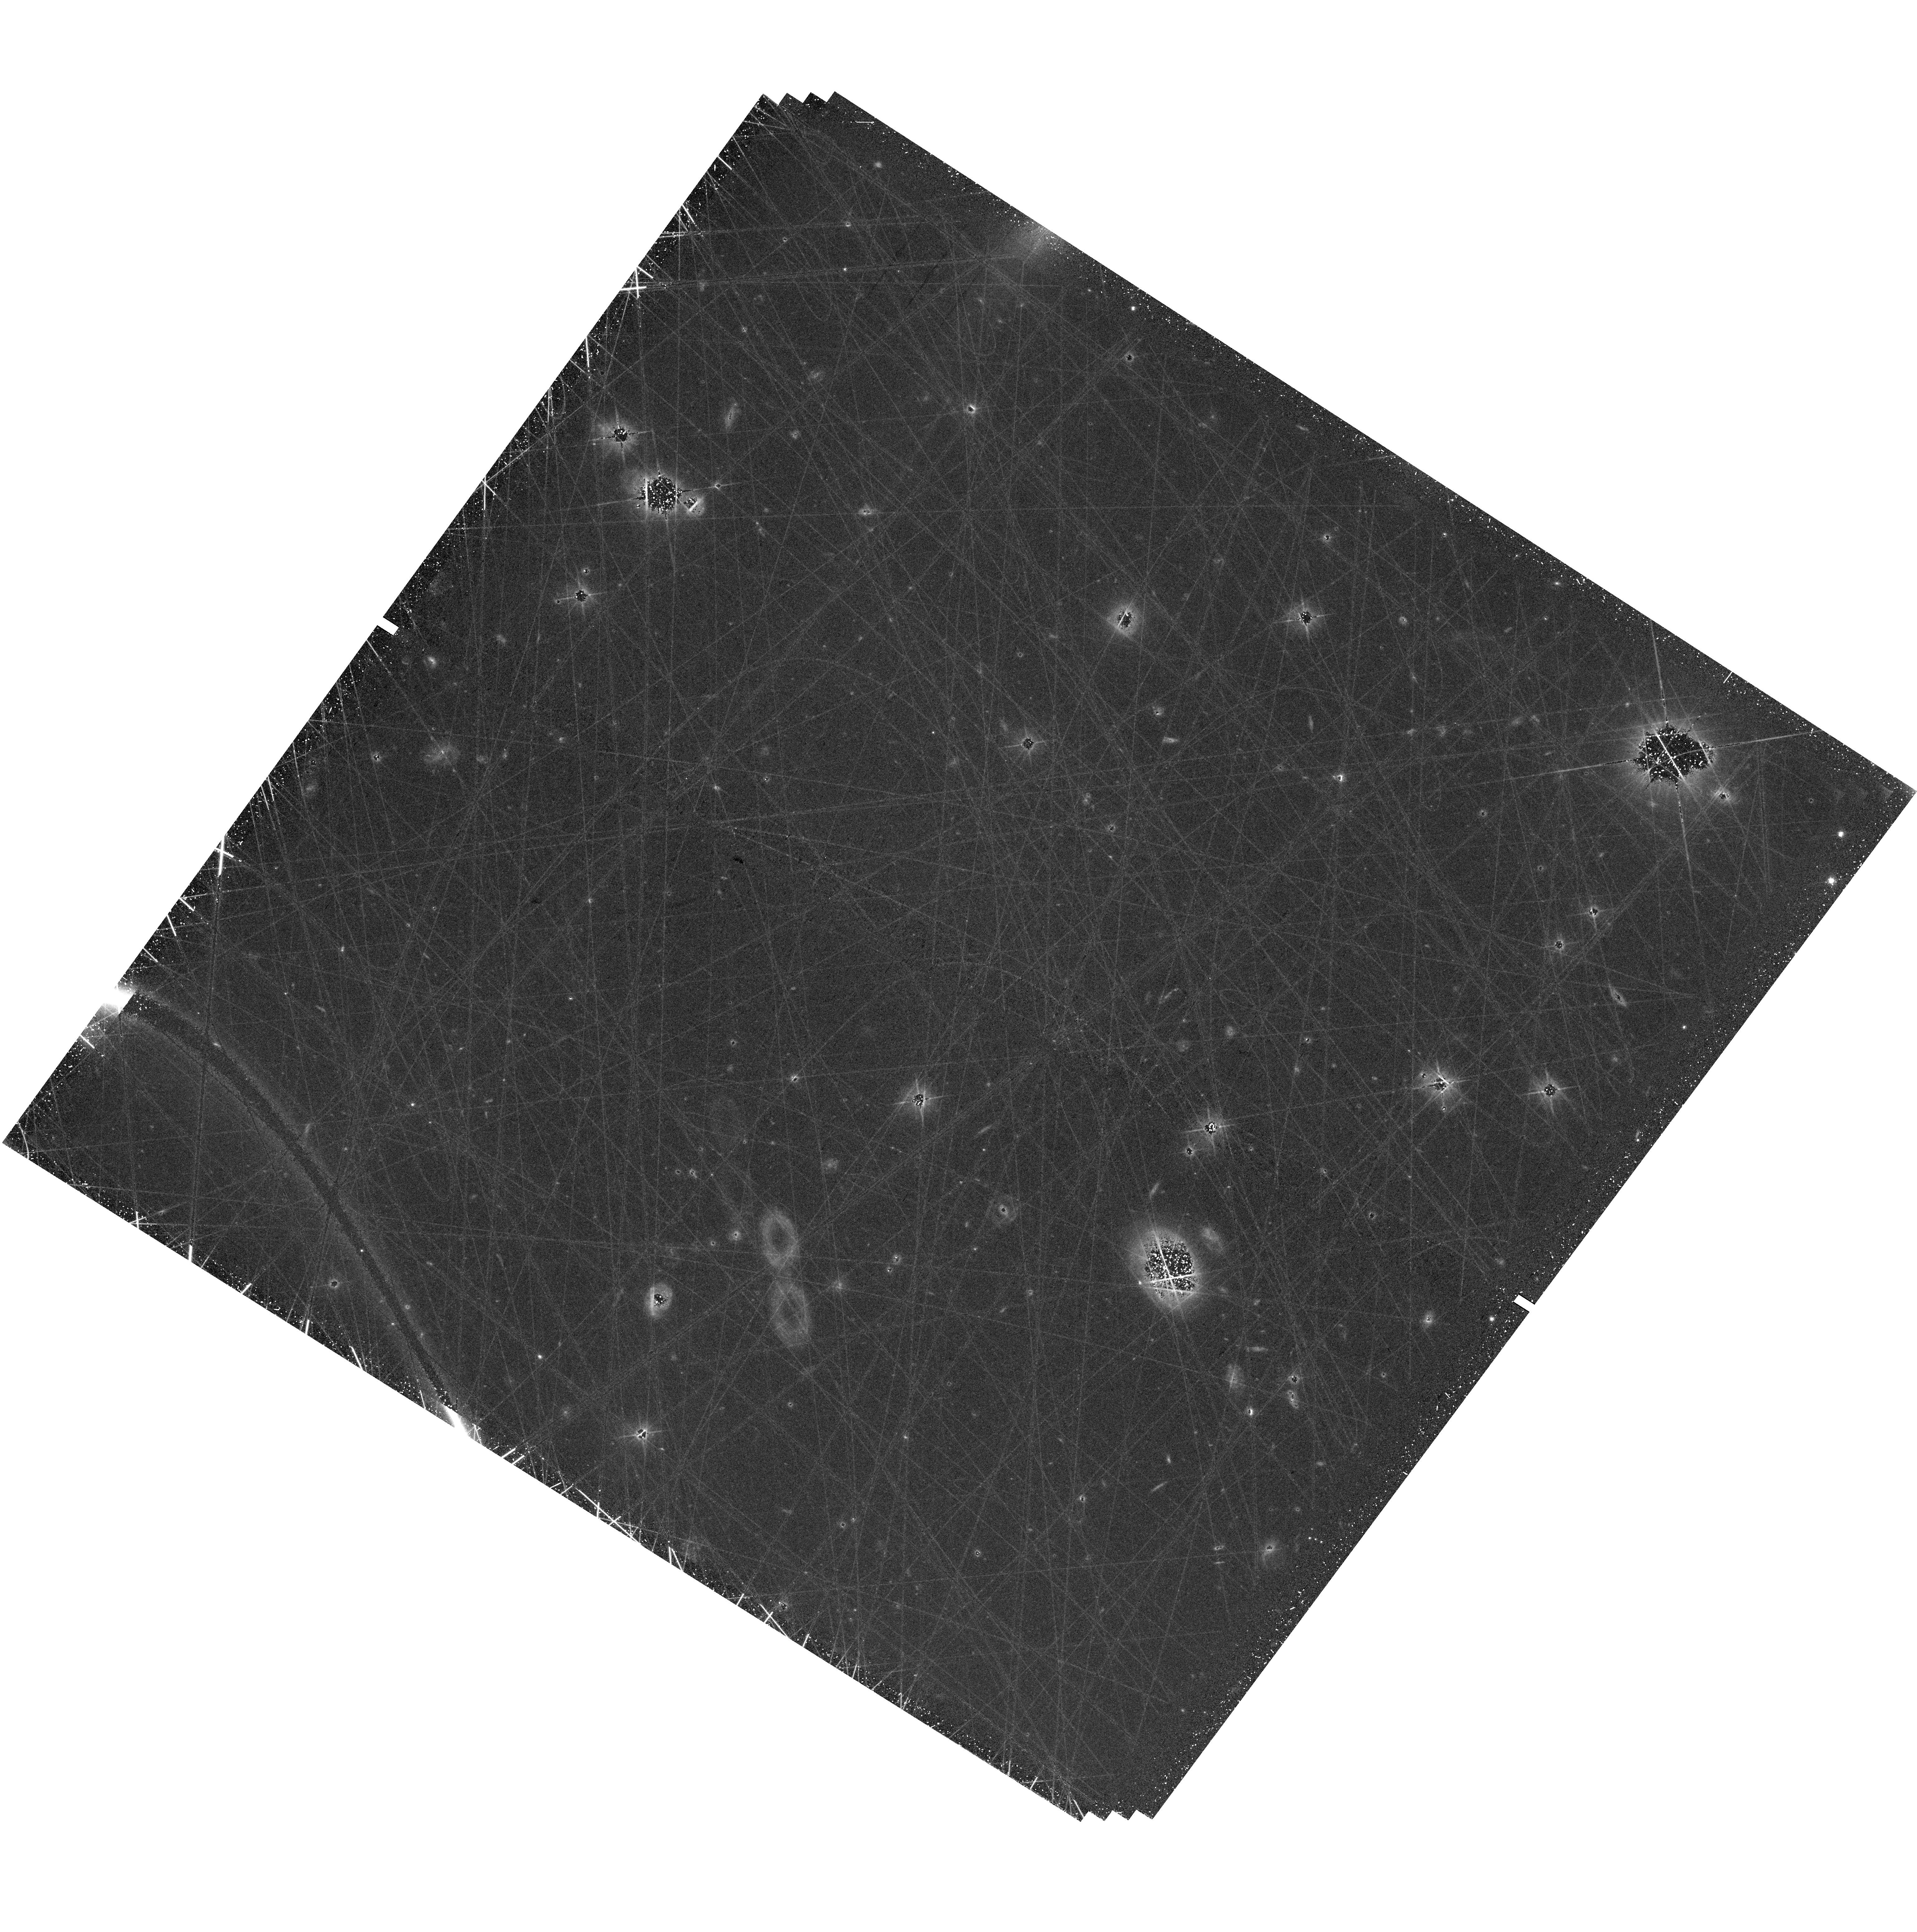
Target: field at RA 247.688°, Dec -0.903°. Instrument: WFC3/UVIS. Filter: F606W. Exposure: 1.3 h. Observation ID: hst_17787_02_wfc3_uvis_f606w_ifhe02

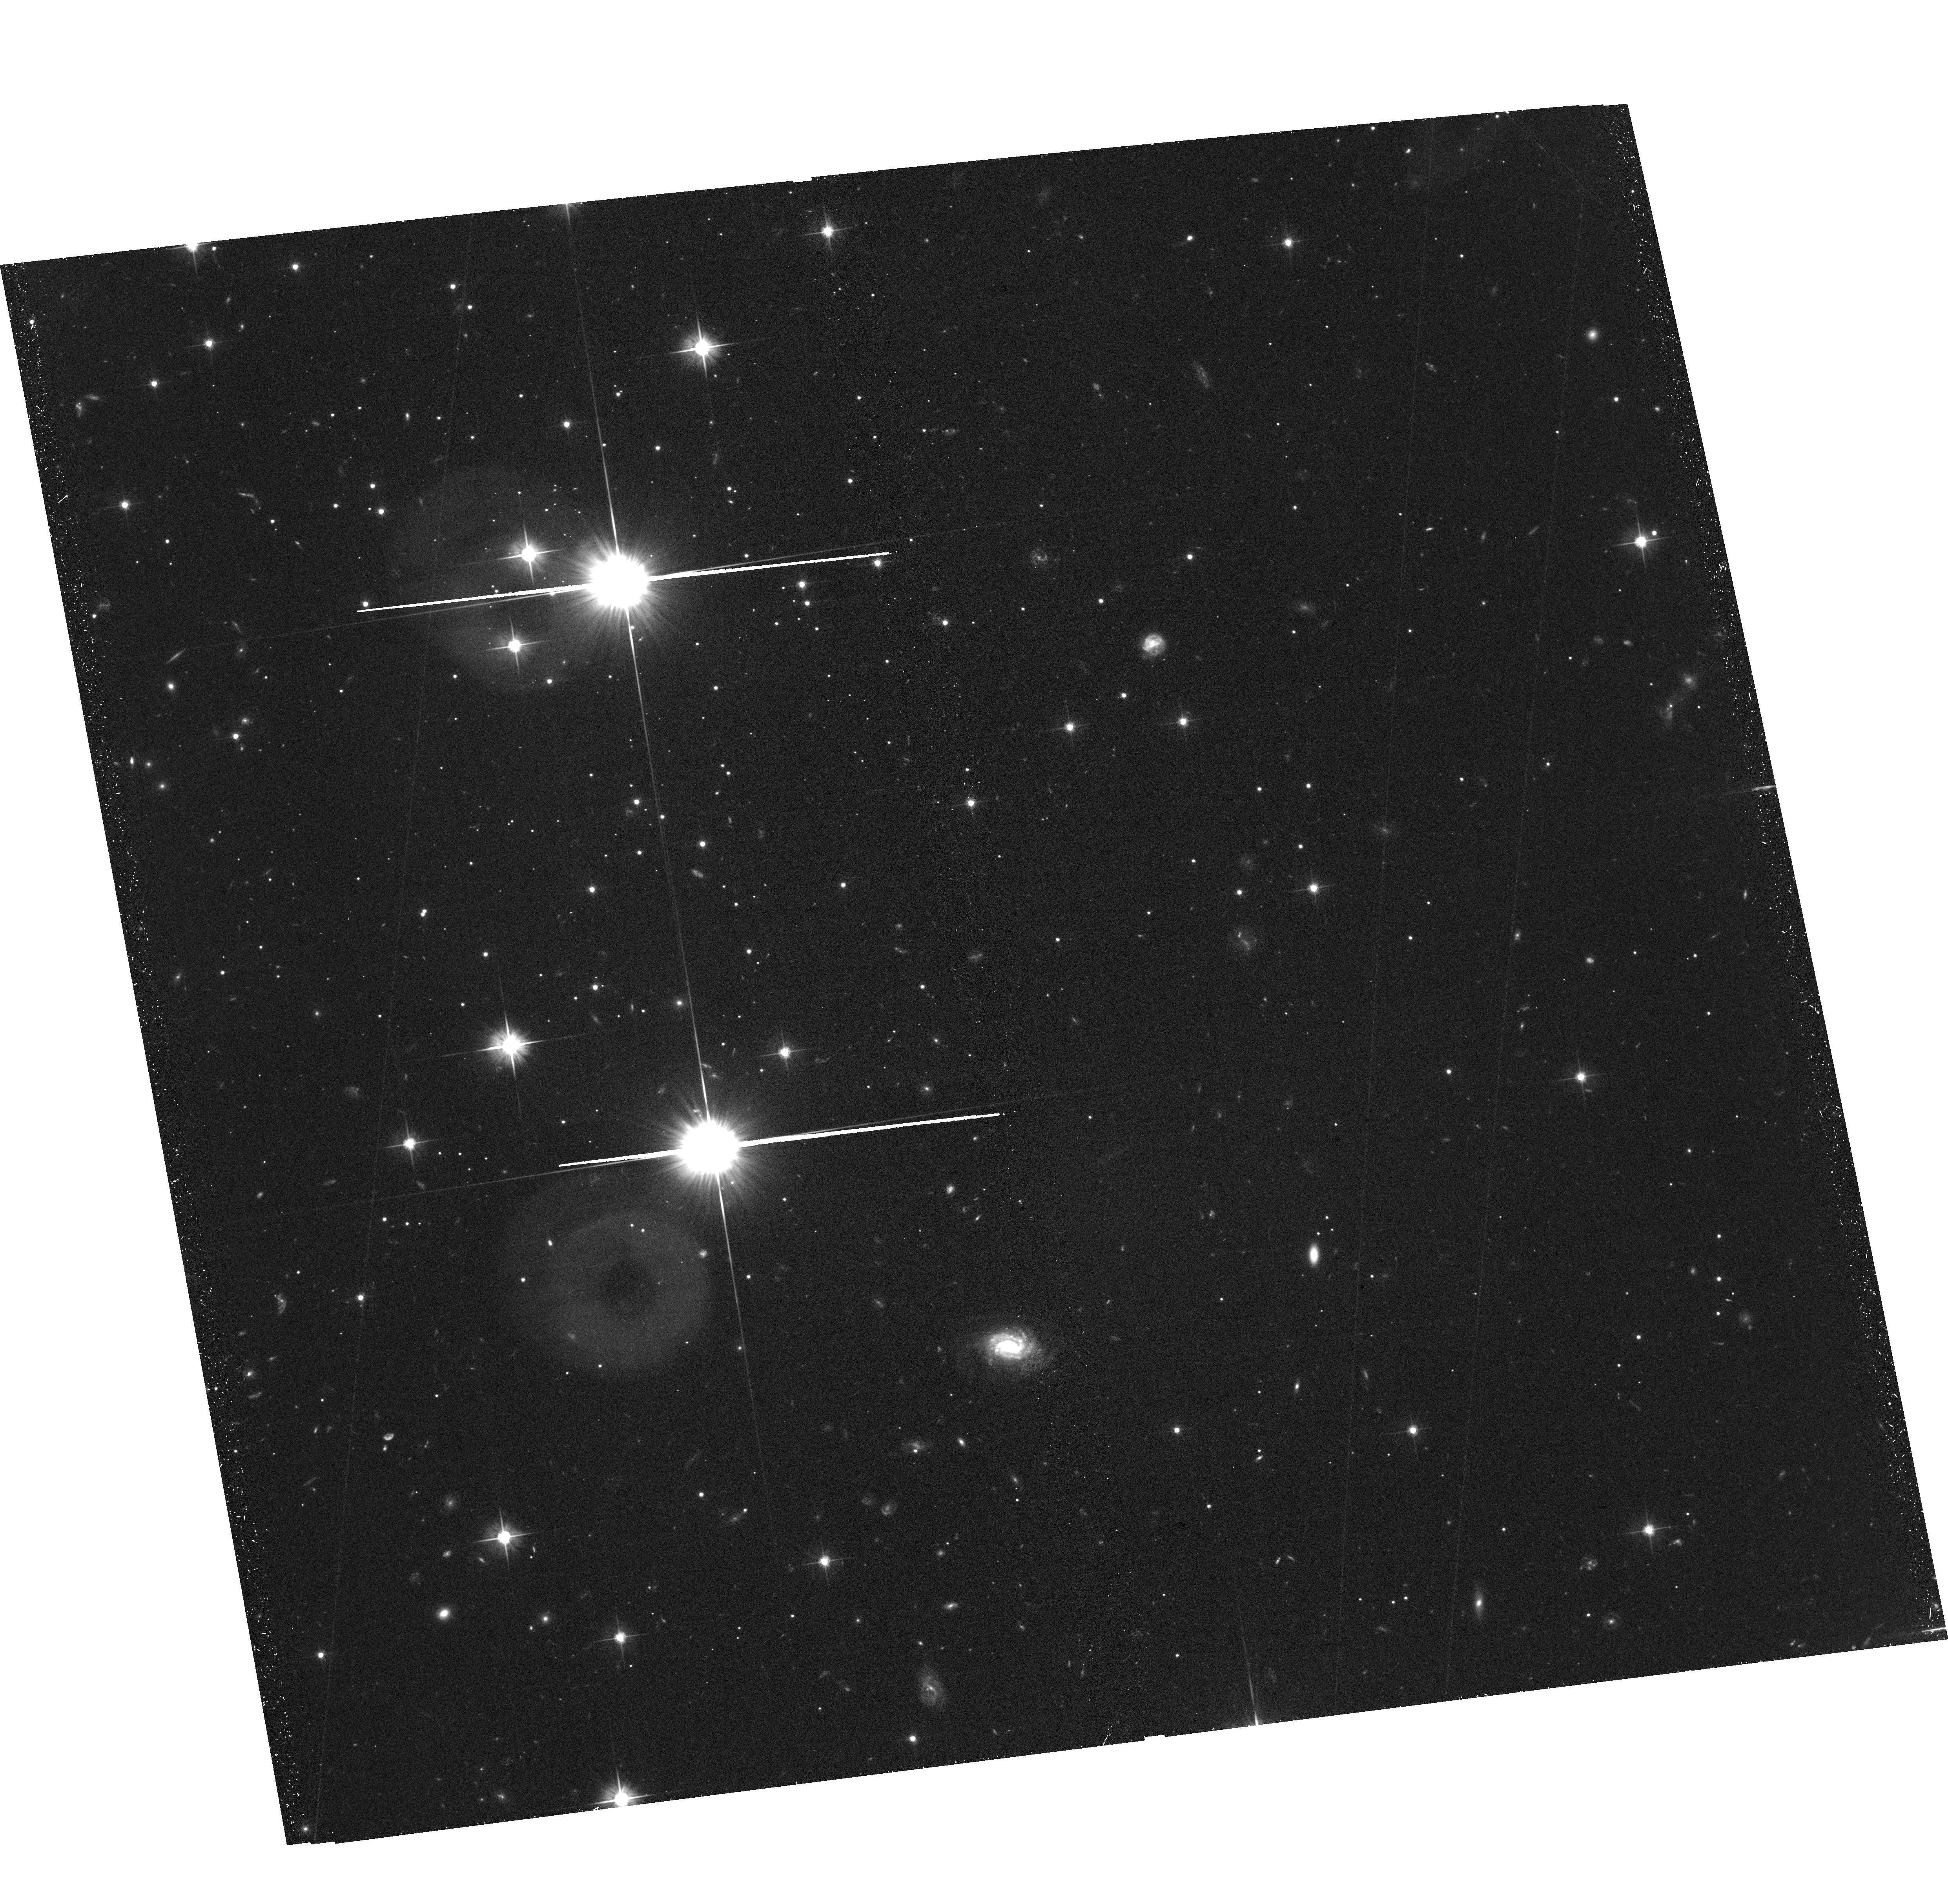
Target: DELVE1-SOUTHWEST. Instrument: ACS/WFC. Filter: F606W. Exposure: 57 min. Observation ID: hst_17787_03_acs_wfc_f606w_jfhe03

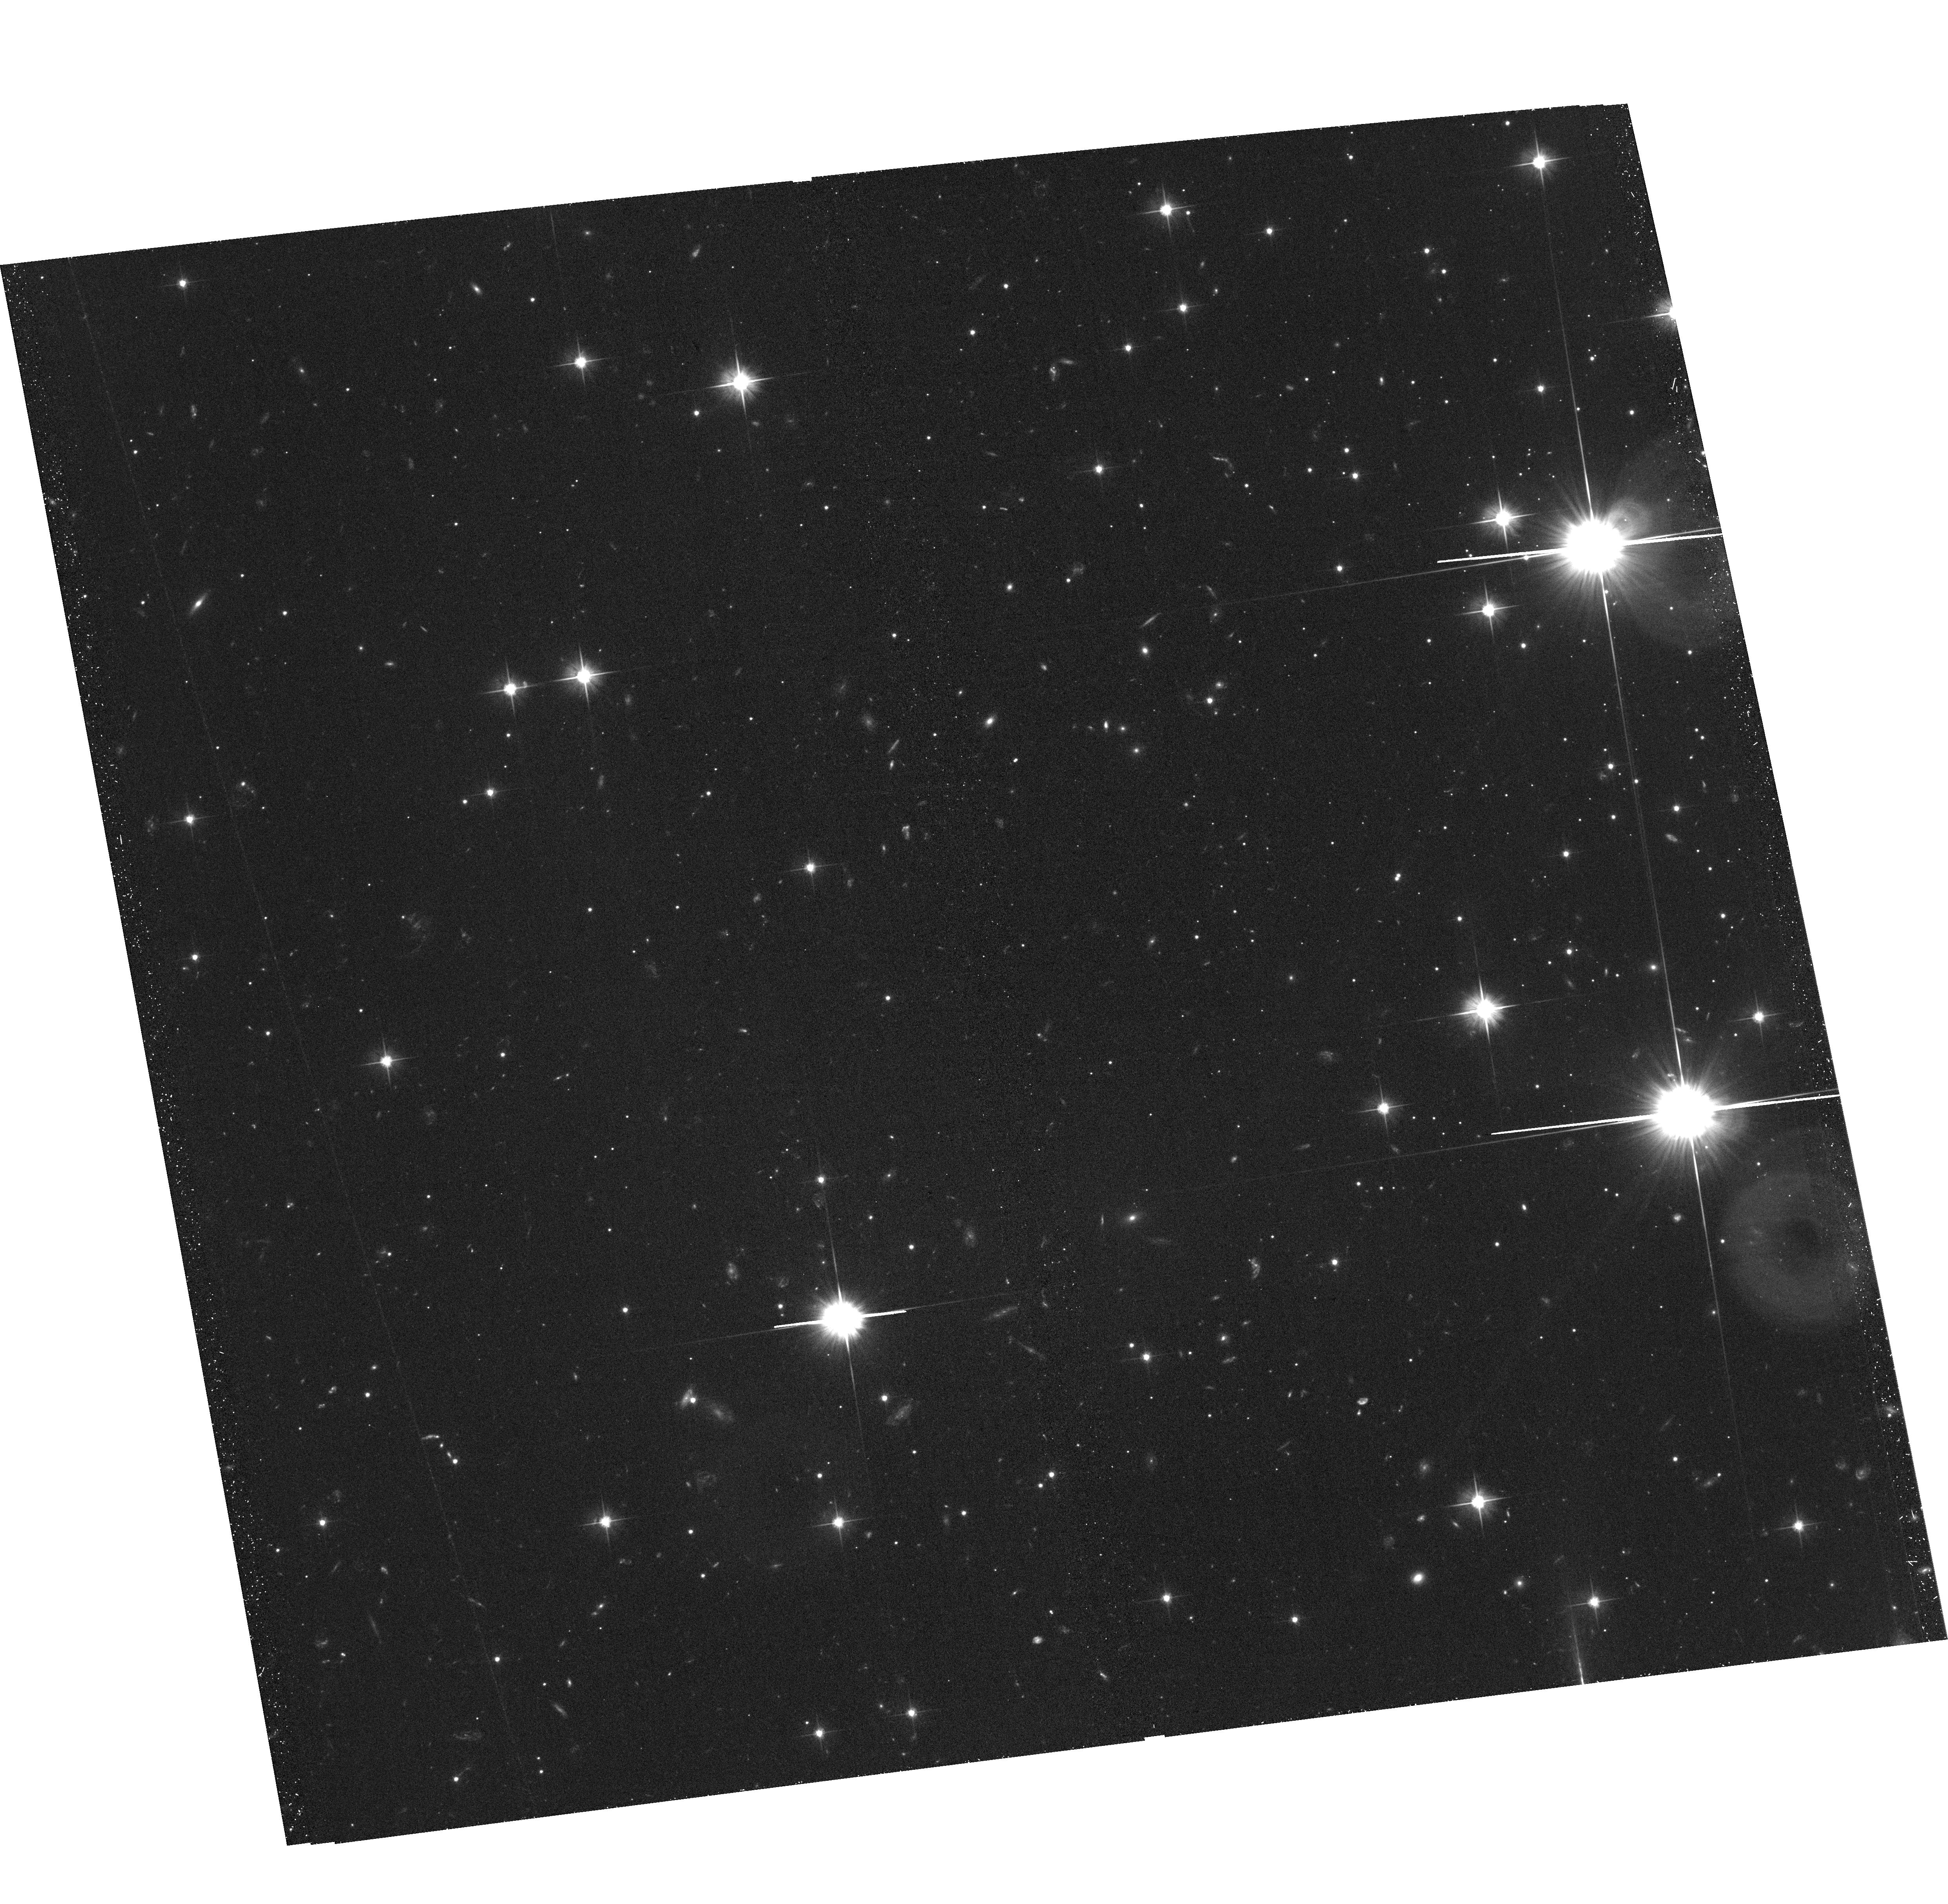
Target: DELVE1-SOUTHEAST. Instrument: ACS/WFC. Filter: F606W. Exposure: 57 min. Observation ID: hst_17787_02_acs_wfc_f606w_jfhe02

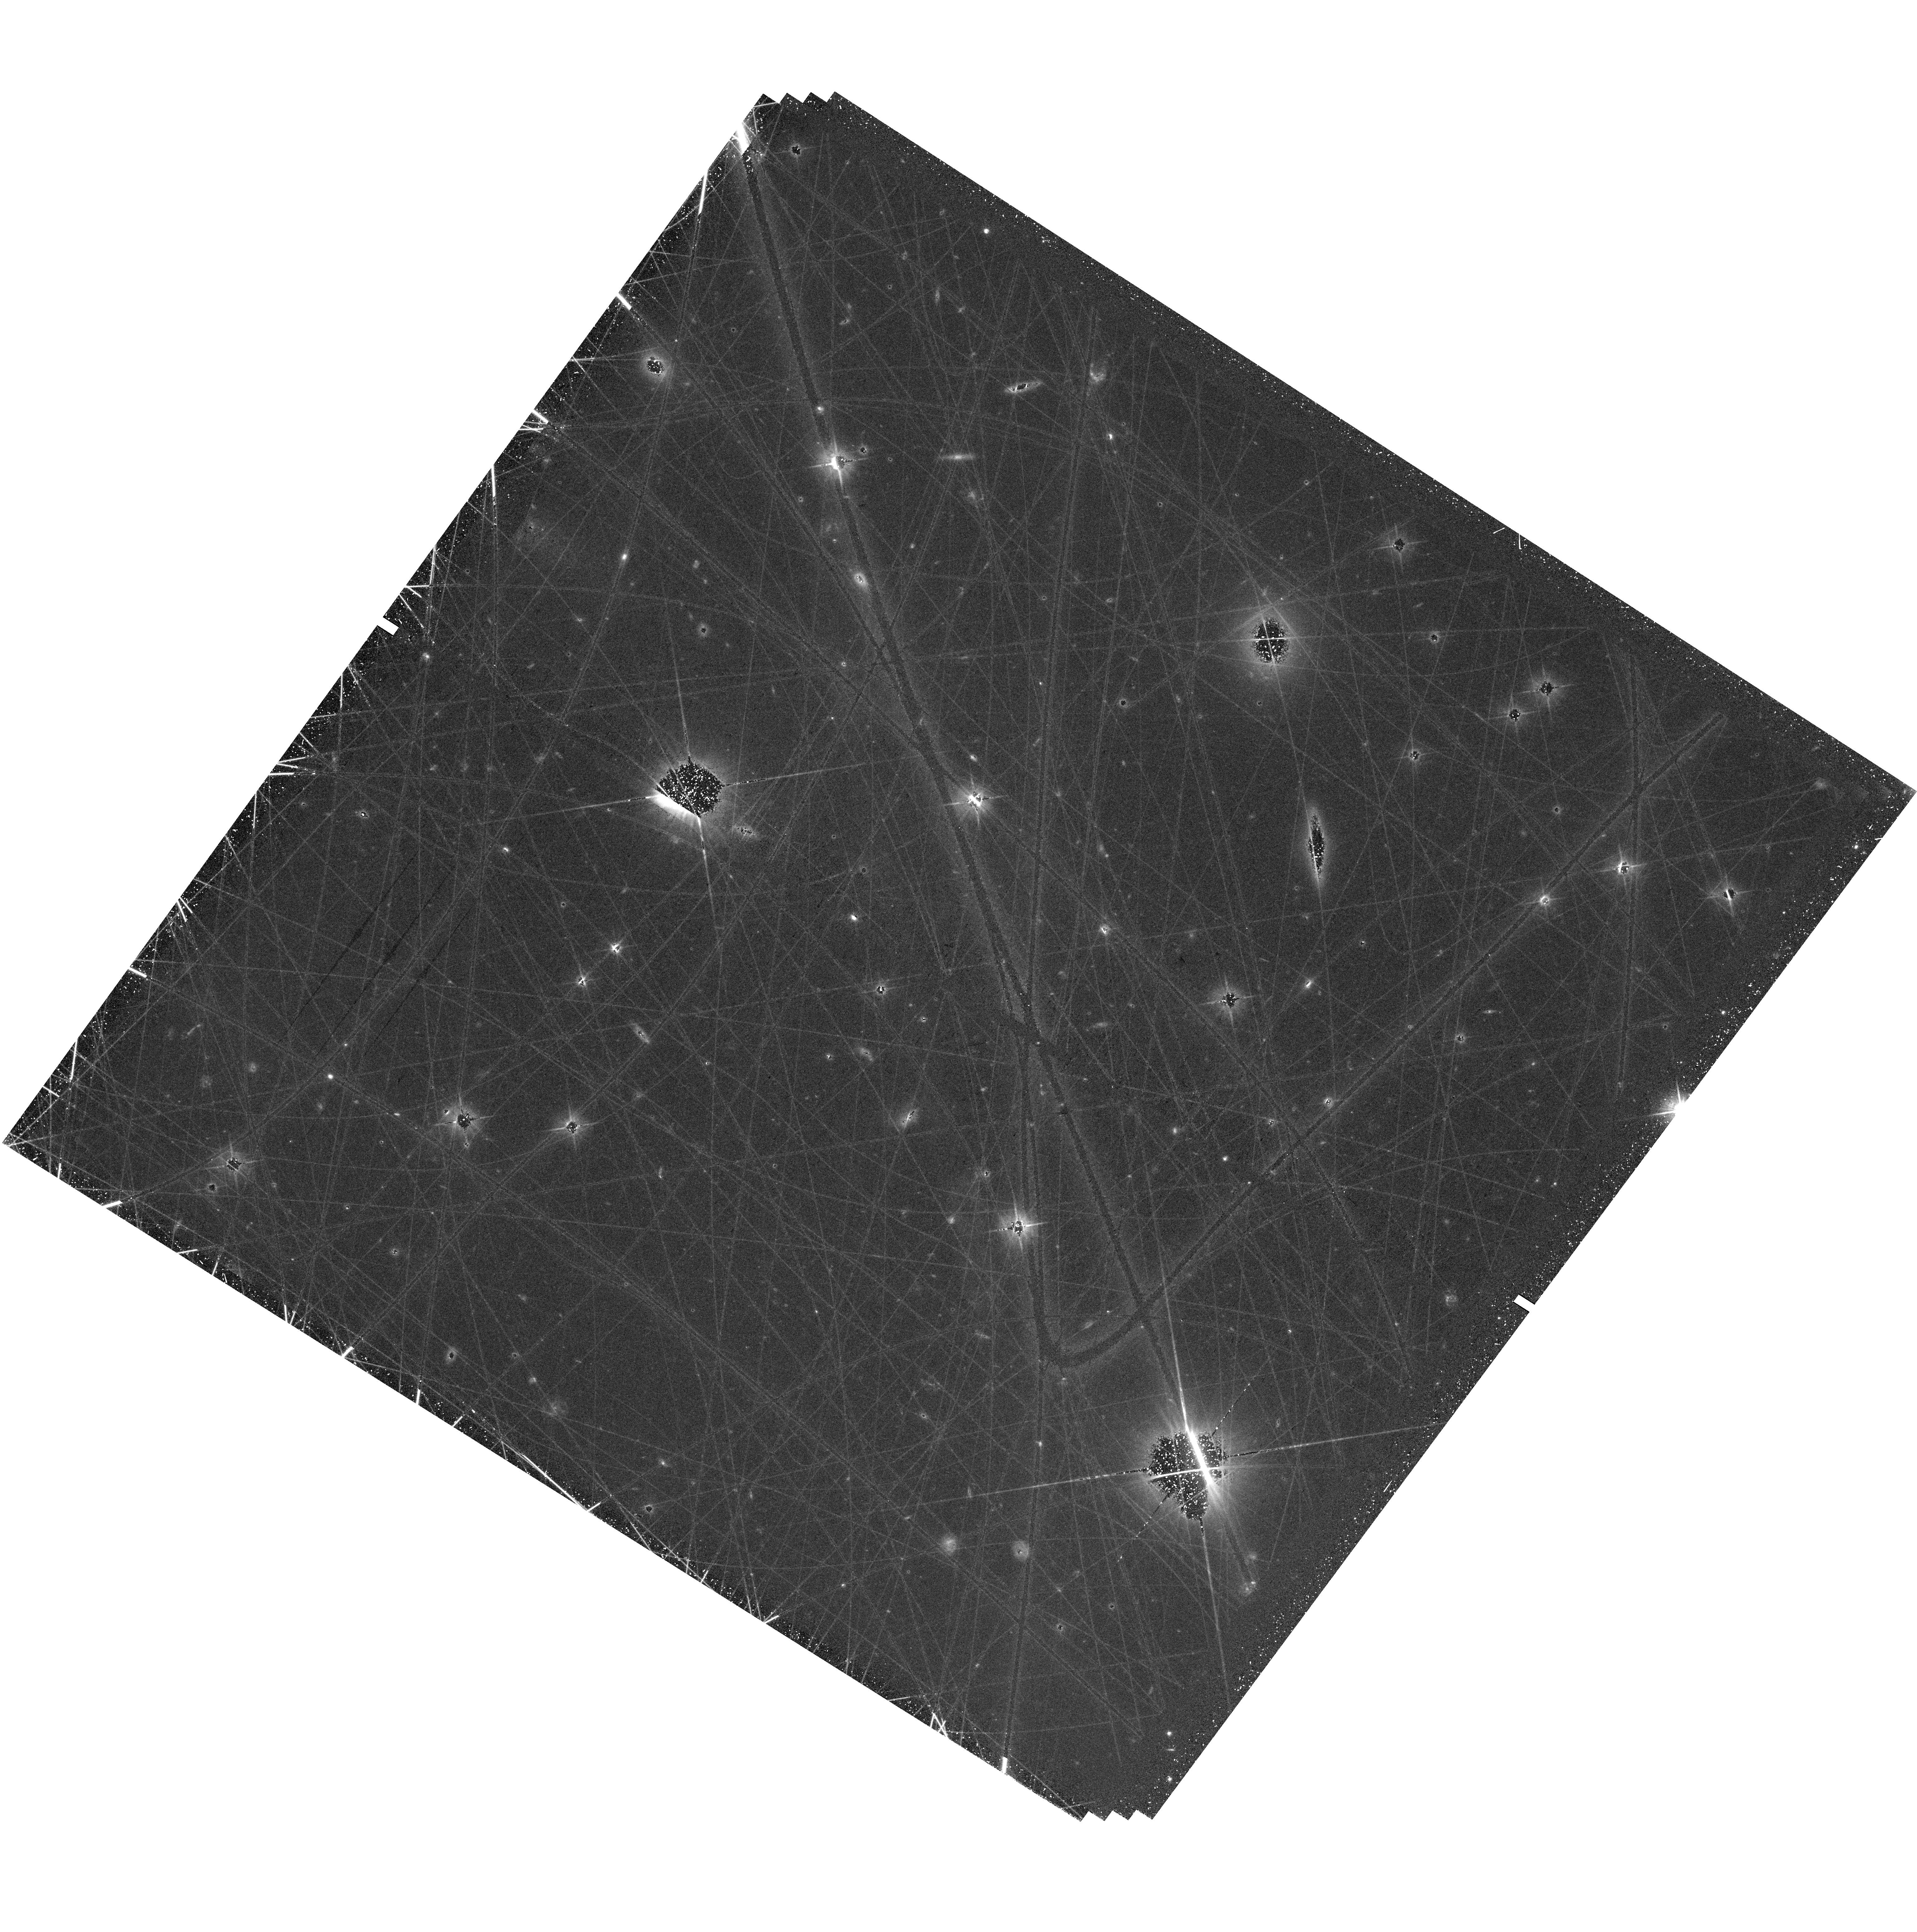
Target: field at RA 247.653°, Dec -0.902°. Instrument: WFC3/UVIS. Filter: F606W. Exposure: 1.3 h. Observation ID: hst_17787_03_wfc3_uvis_f606w_ifhe03

DELVE 1: The Least Massive Galaxy? (PI: Cerny, William)

The Milky Way satellite DELVE 1 may be the faintest, smallest, and least-massive galaxy known. However, the alternative possibility that DELVE 1 is a chemically-peculiar, very metal poor star cluster has thus far proven impossible to rule out through spectroscopy; this is because the system has too few bright stars to enable definitive velocity or metallicity dispersion measurements capable of distinguishing between these scenarios. Classifying the system as a dwarf galaxy or star cluster will therefore require an independent avenue that does not rely on ground-based spectroscopy. Here, we request 12 orbits of HST/ACS F606W+F814W imaging to construct a deep color--magnitude diagram of DELVE 1 and test whether the system displays stellar mass segregation. The presence of mass segregation would imply short dynamical times in DELVE 1 consistent with a star cluster, while its absence would provide strong evidence that DELVE 1 is a dark matter dominated dwarf galaxy. Our proposed observations will either confirm DELVE 1 as the least-massive galaxy yet discovered or would suggest that DELVE 1 is the first known example of a uniformly carbon-enhanced star cluster formed directly out of gas enriched by Population III supernovae. Whatever the outcome, these results will have important implications for the nature of dark matter and the formation of the lowest mass galaxies and most metal-poor star clusters.